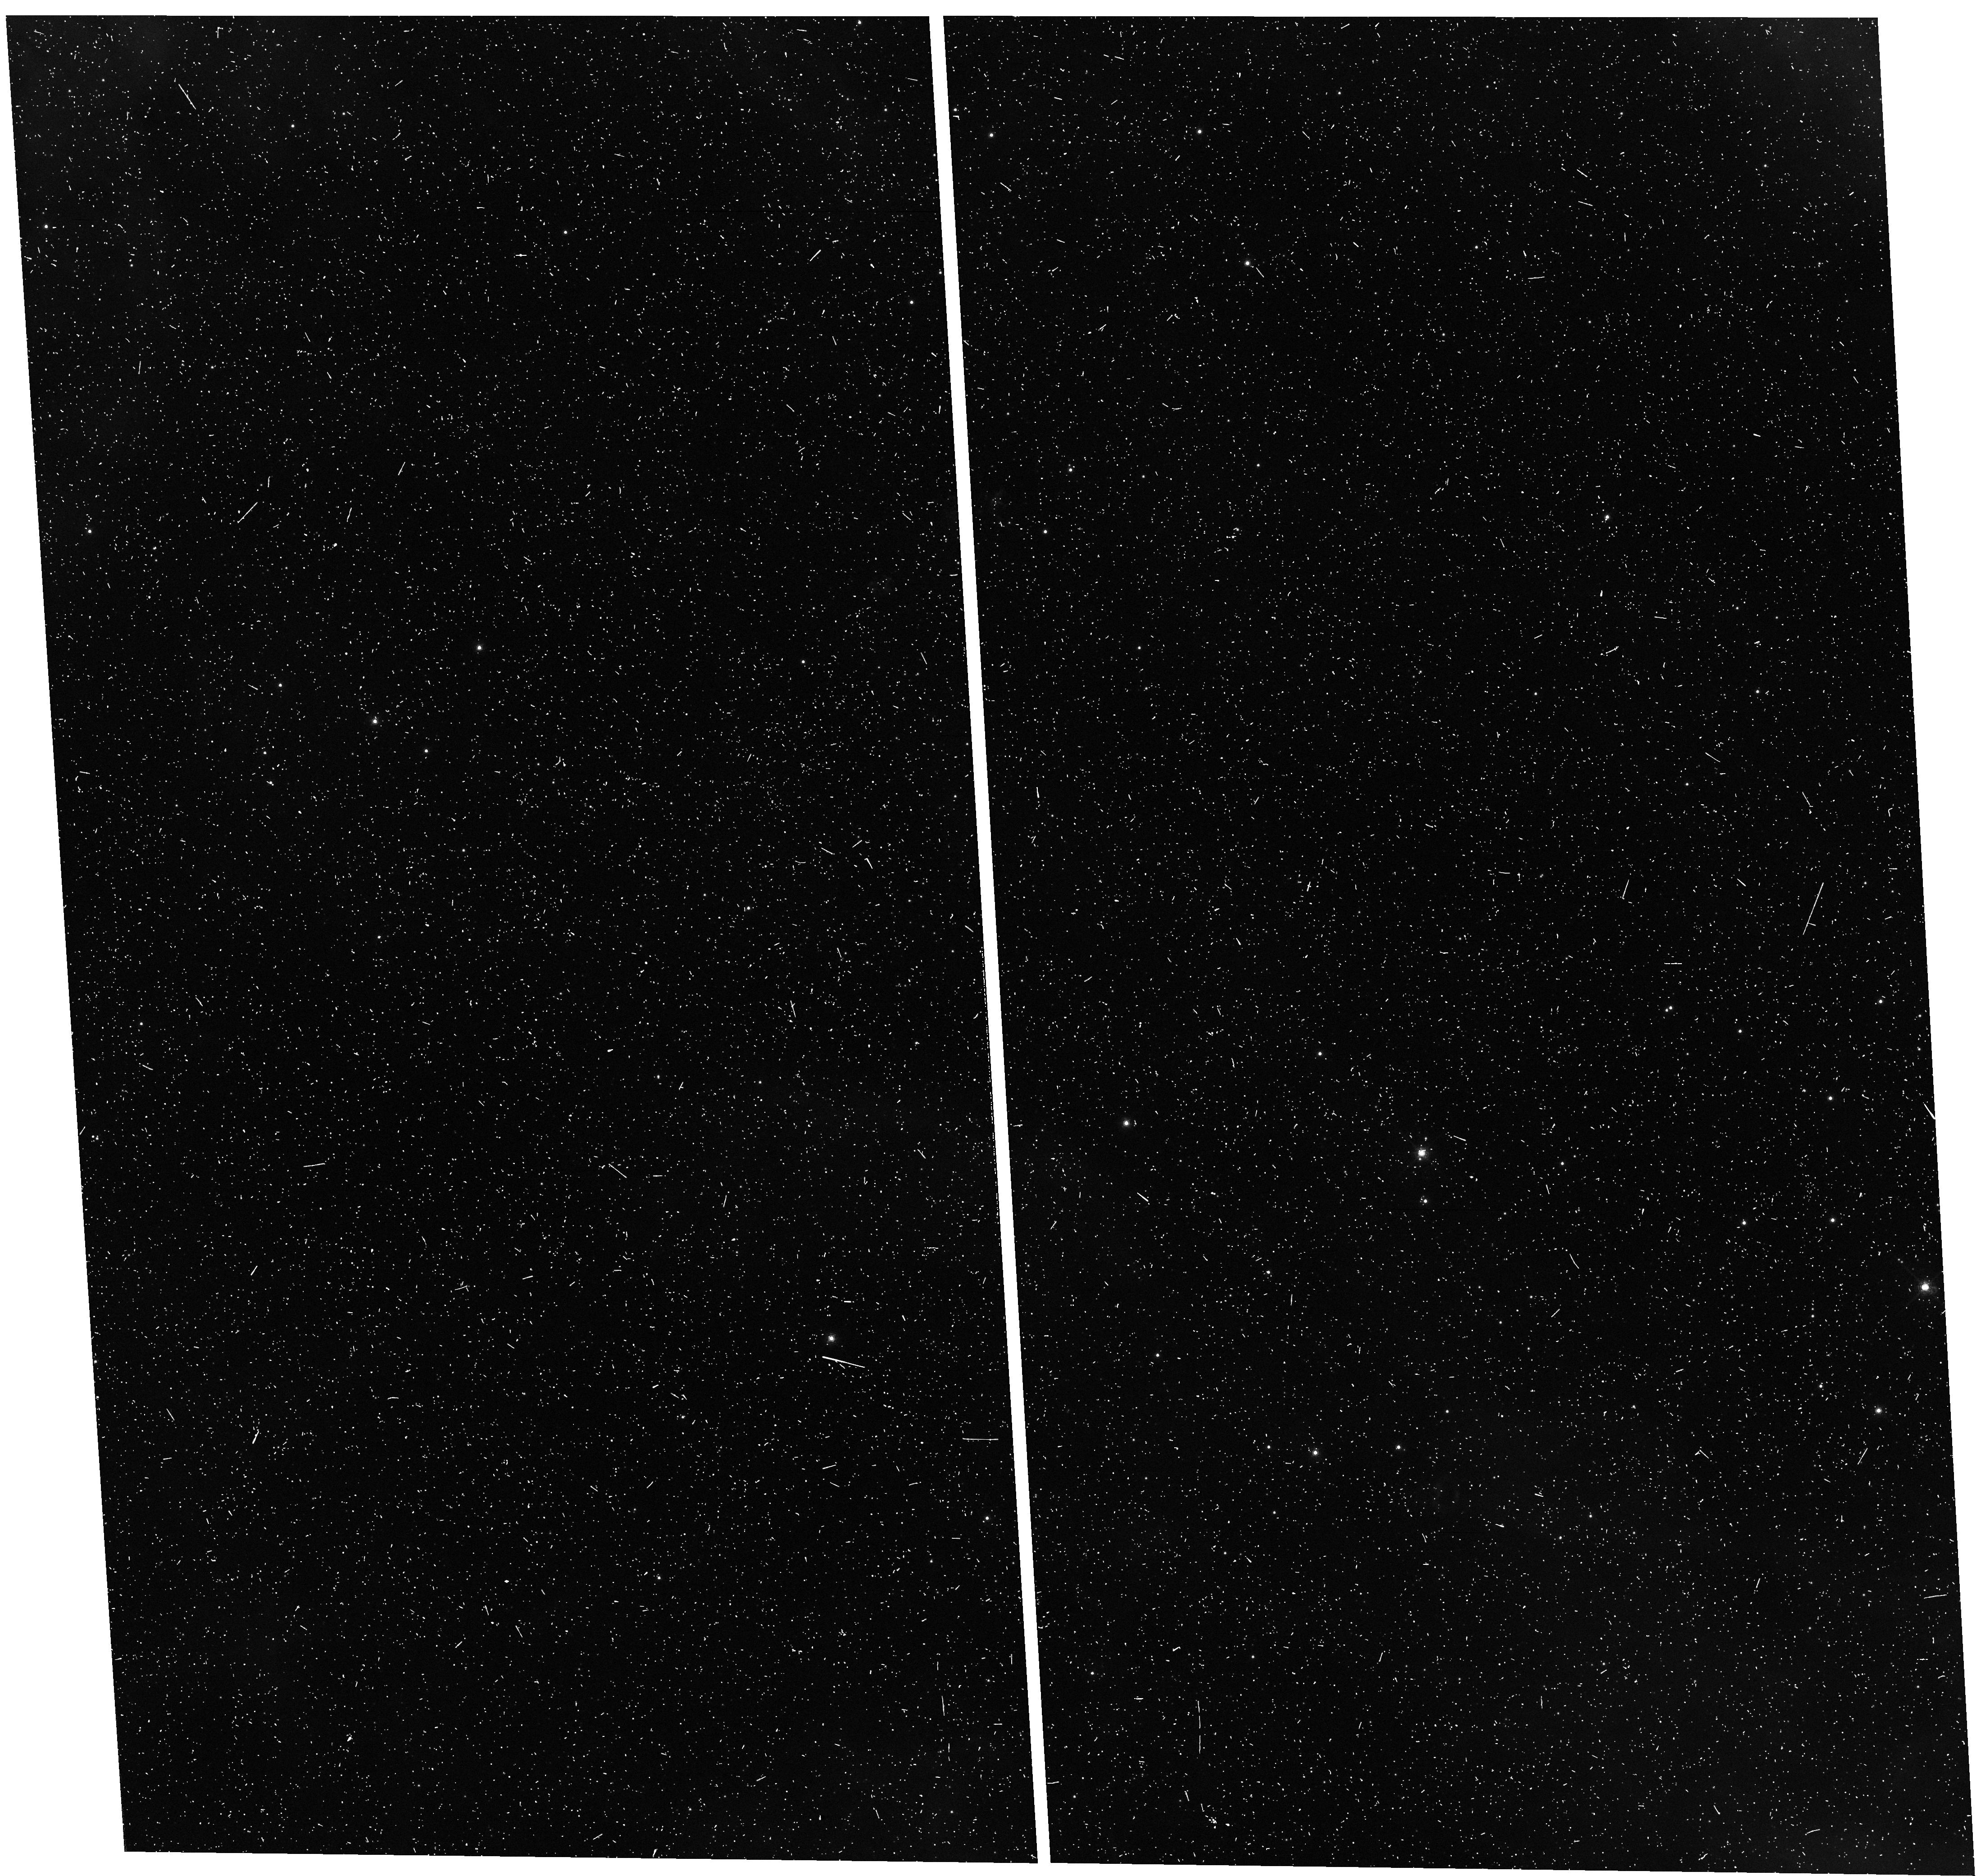
Target: field at RA 84.117°, Dec -69.263°
Instrument: WFC3/UVIS
Filter: F658N
Exposure: 13 min
Observation ID: hst_13401_05_wfc3_uvis_f658n_icd605

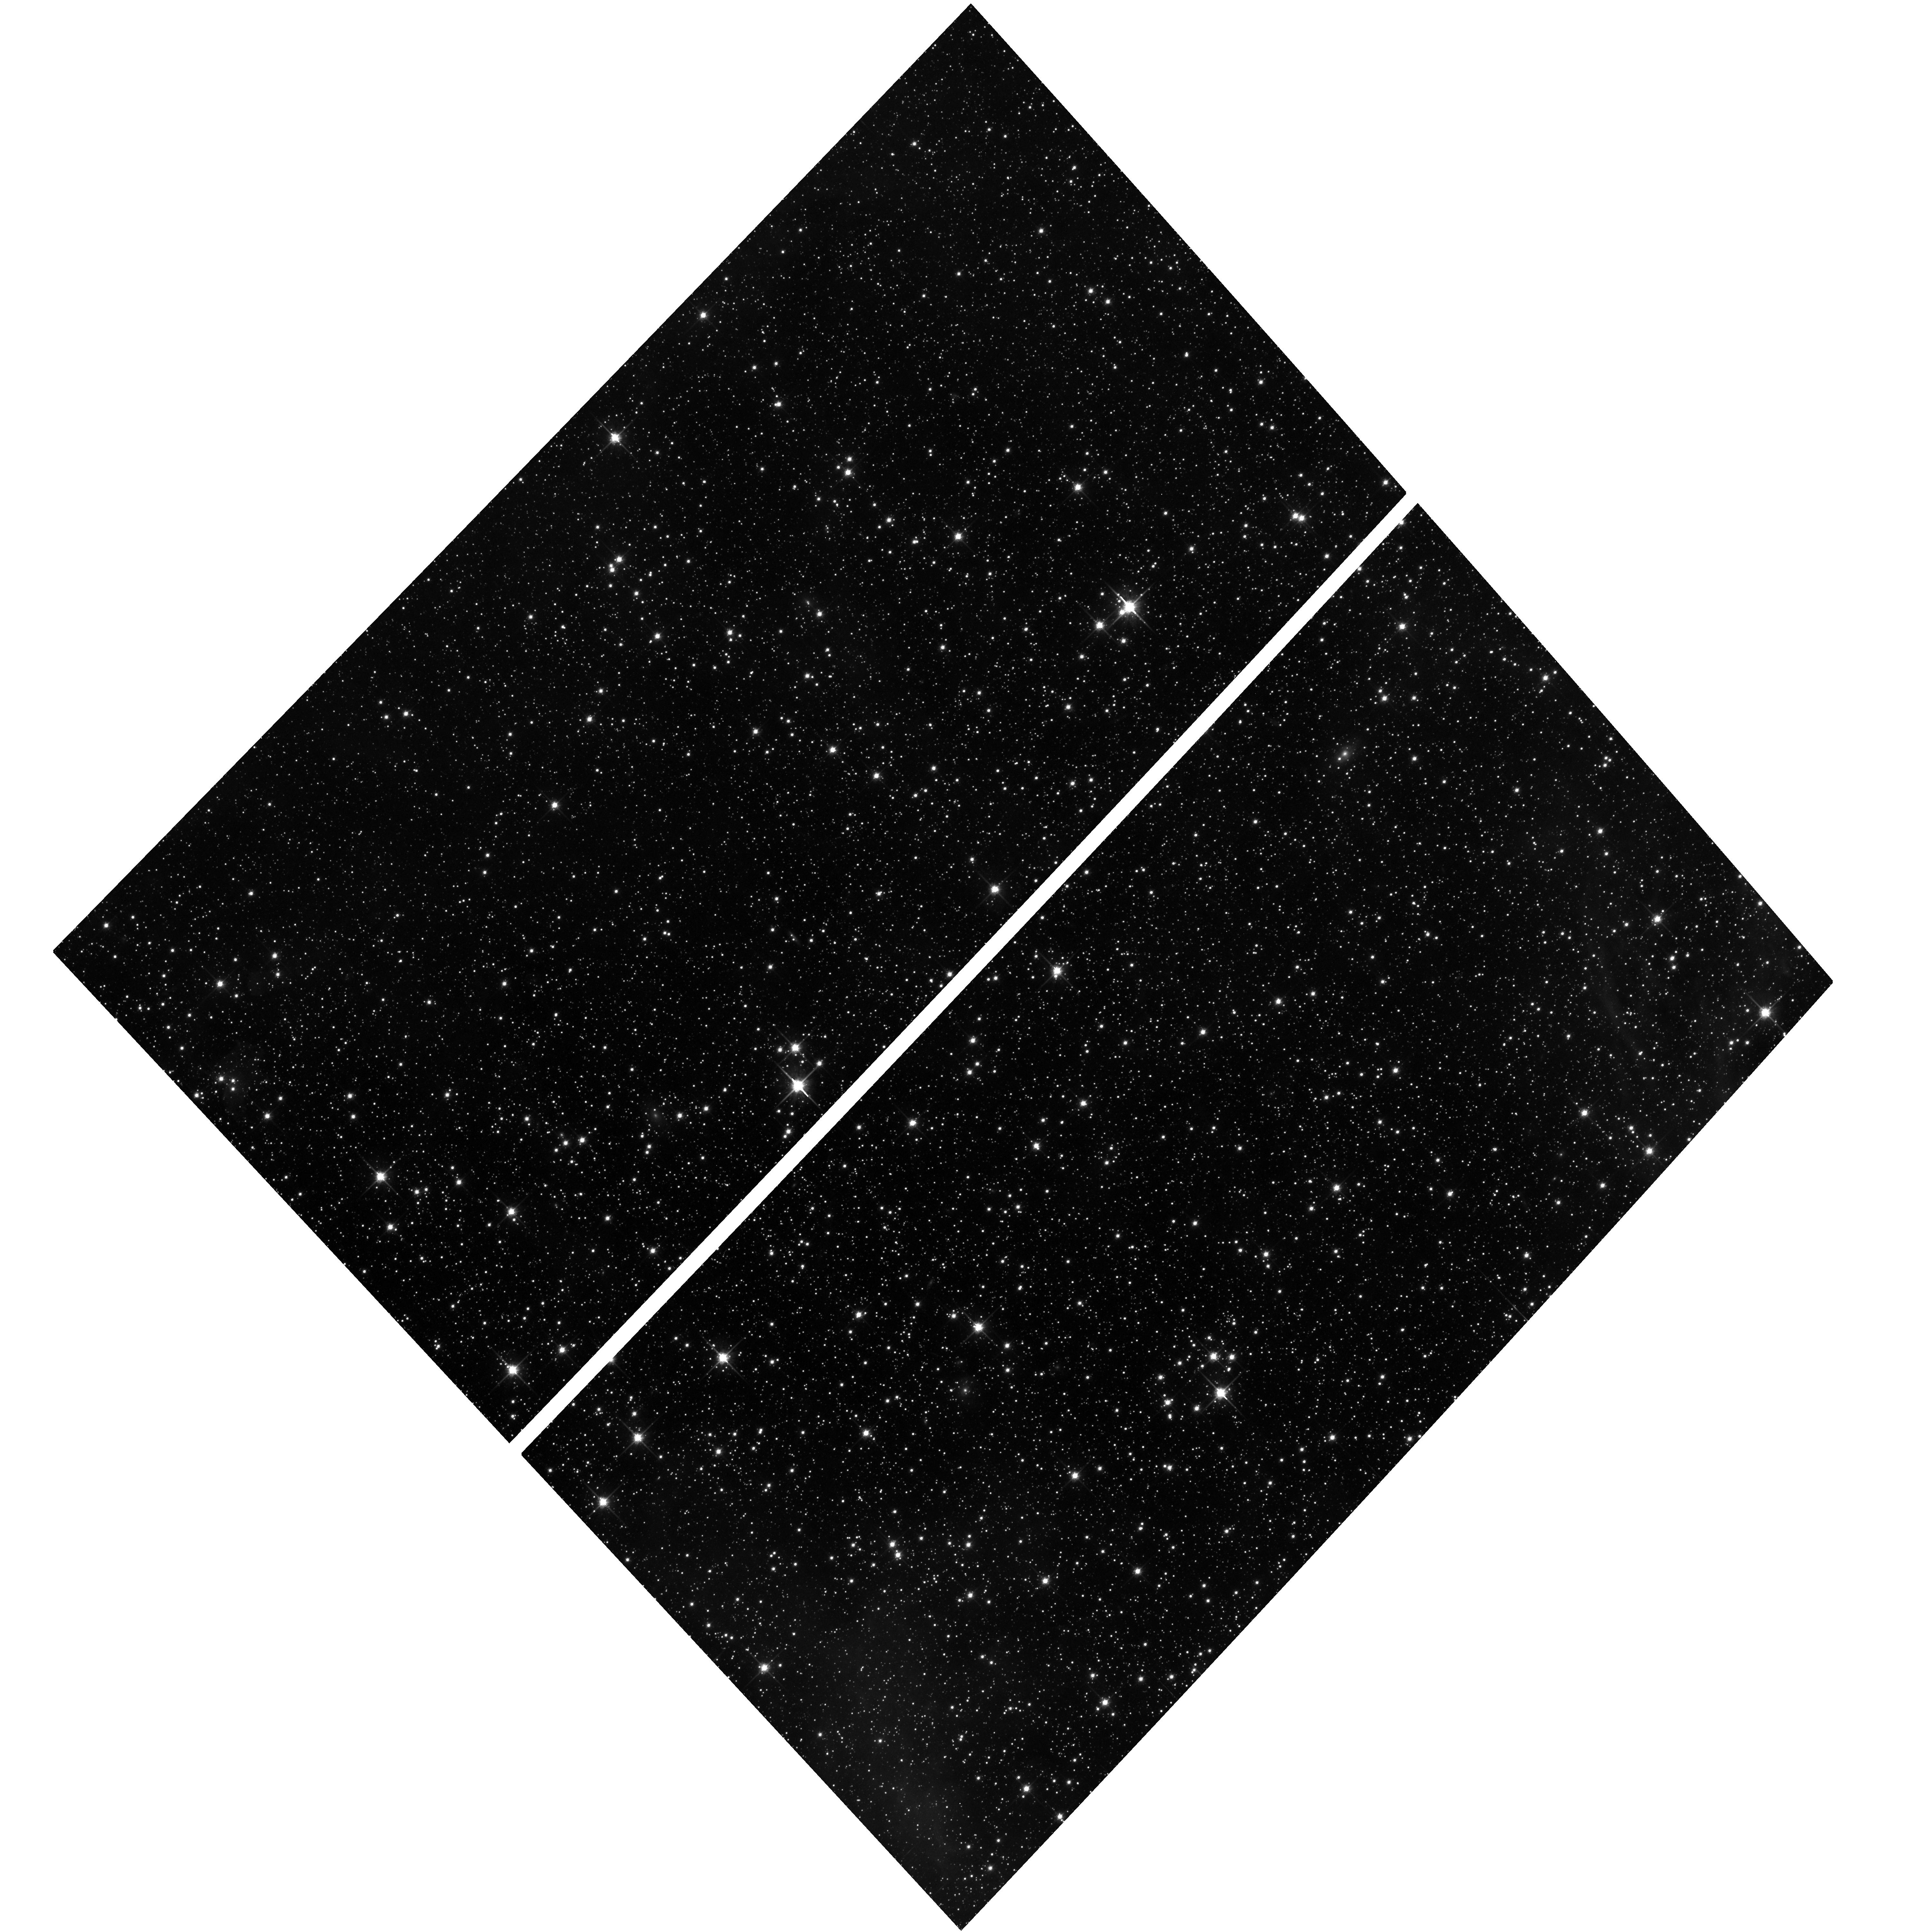
Target: field at RA 84.388°, Dec -69.266°
Instrument: ACS/WFC
Filter: F814W
Exposure: 15 min
Observation ID: hst_13401_04_acs_wfc_f814w_jcd604

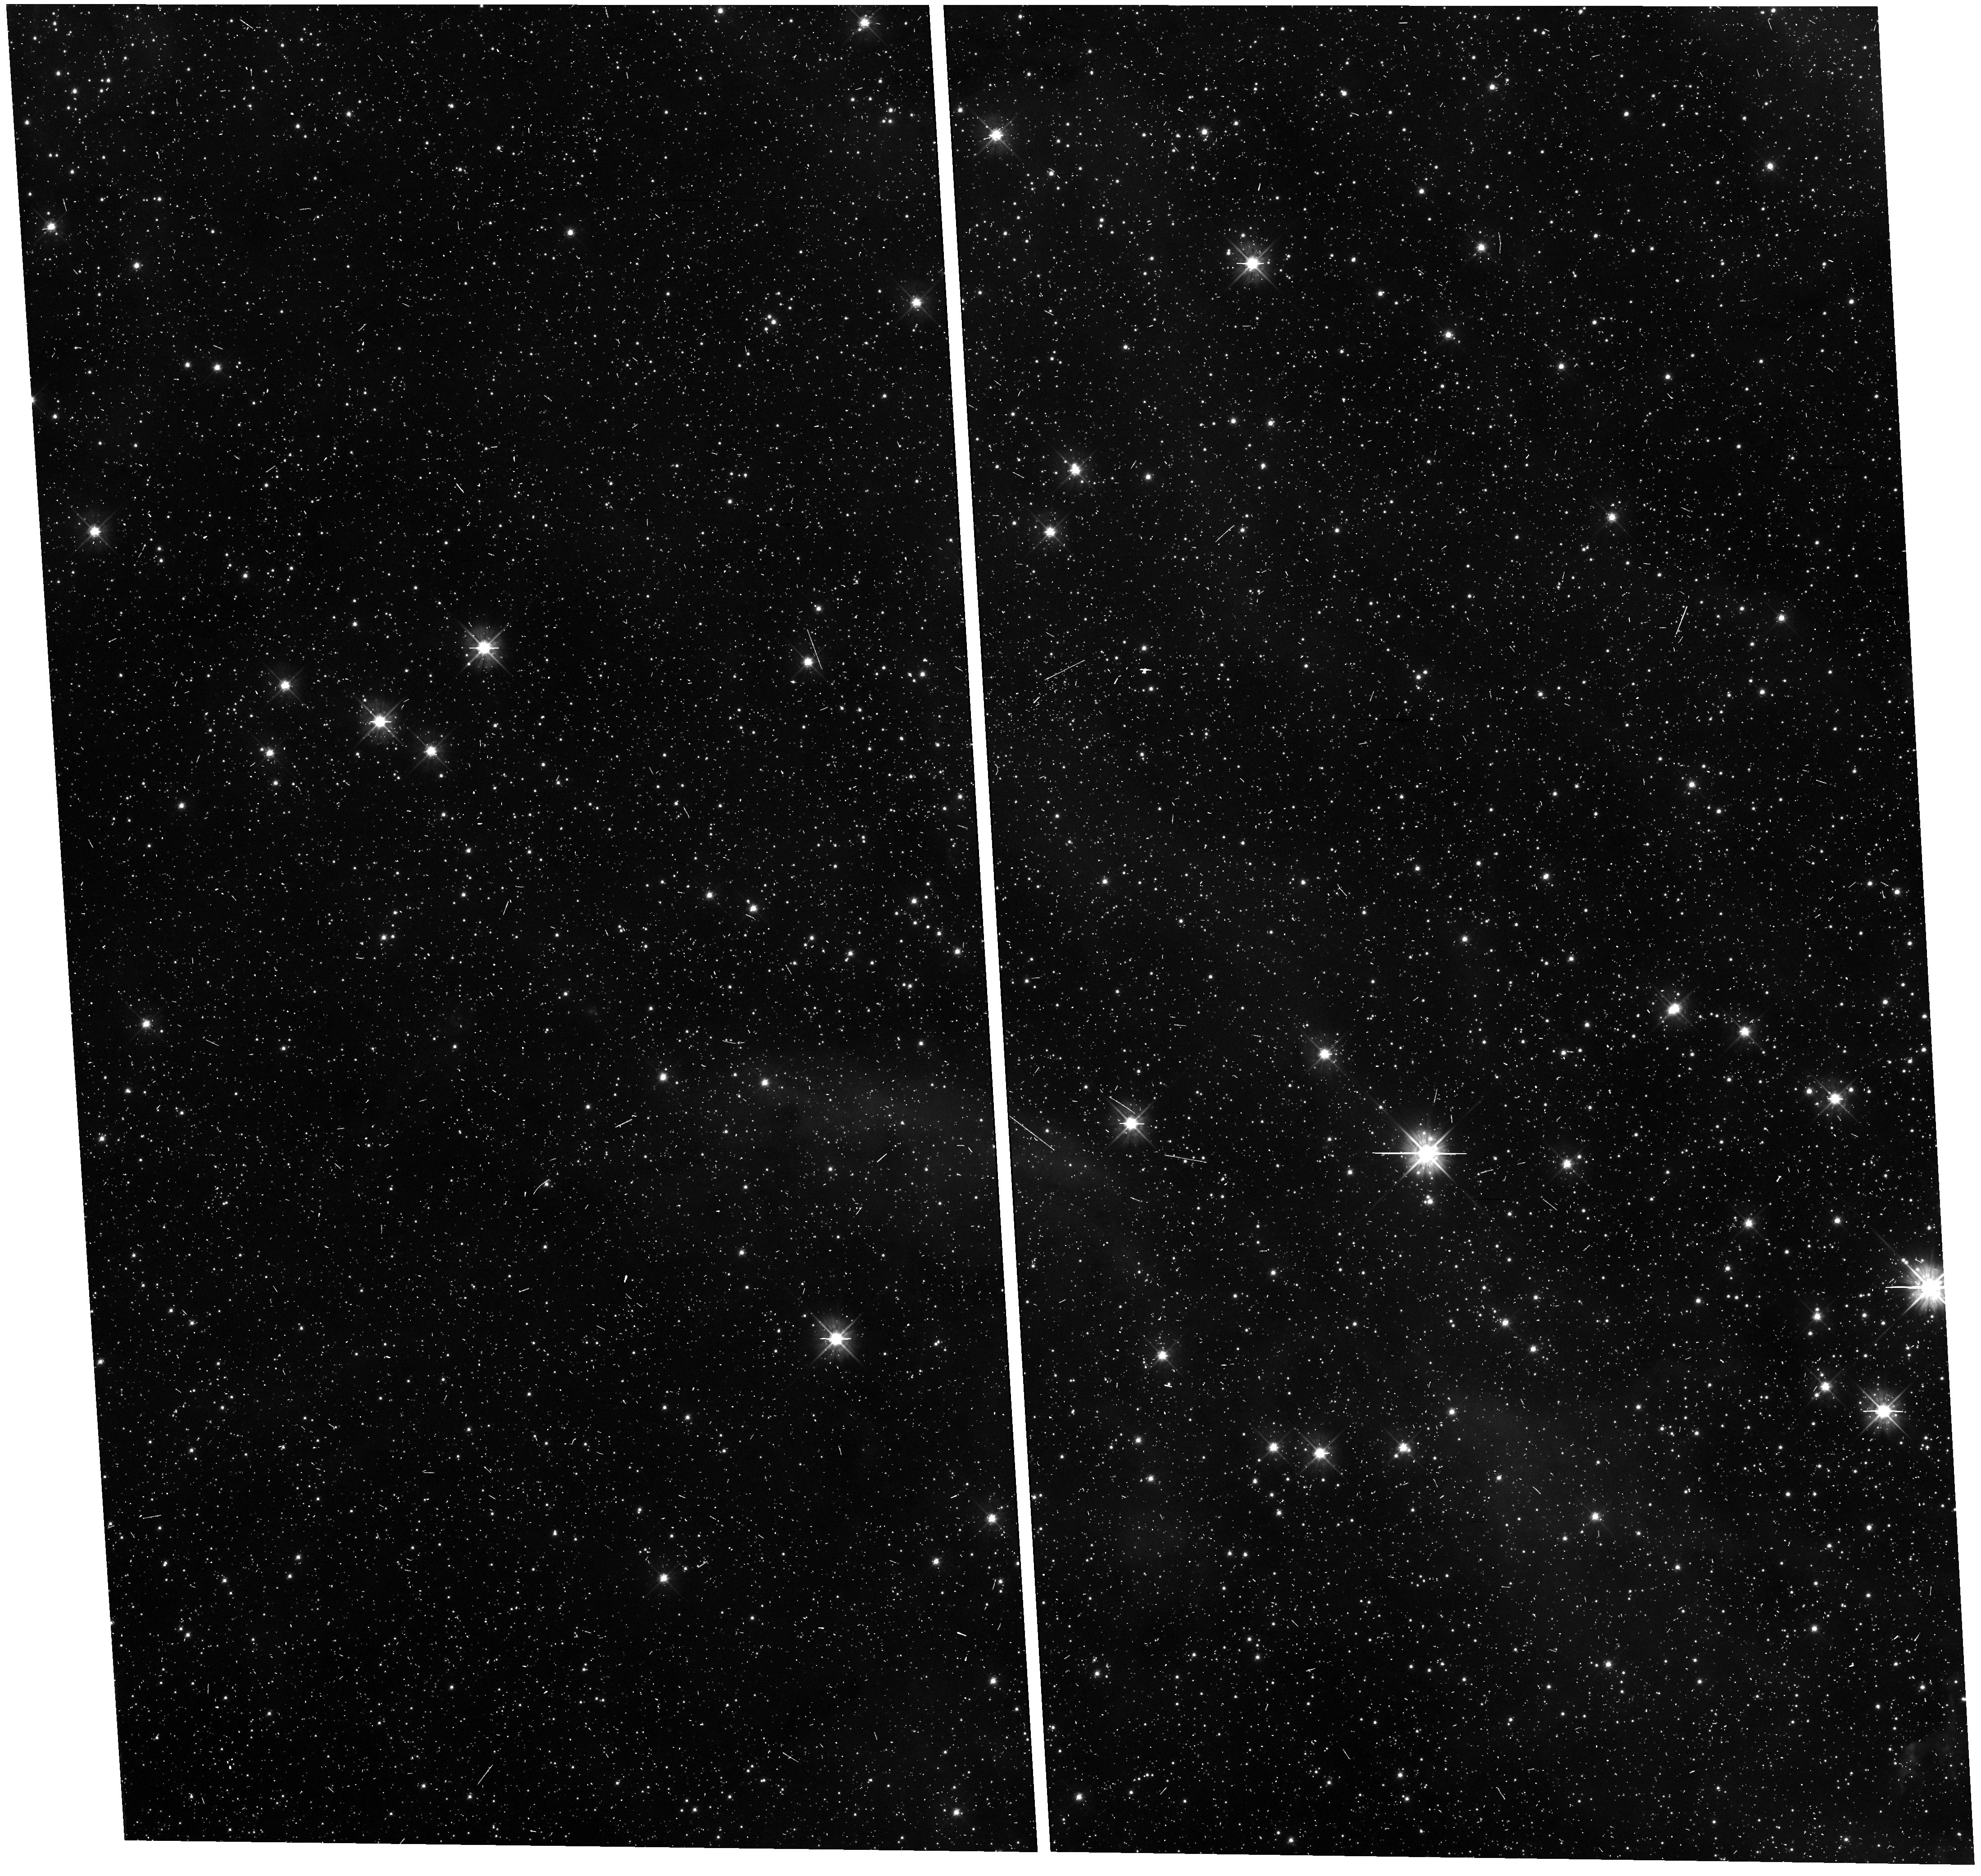
Target: field at RA 84.117°, Dec -69.263°
Instrument: WFC3/UVIS
Filter: F475W
Exposure: 10 min
Observation ID: hst_13401_01_wfc3_uvis_f475w_icd601

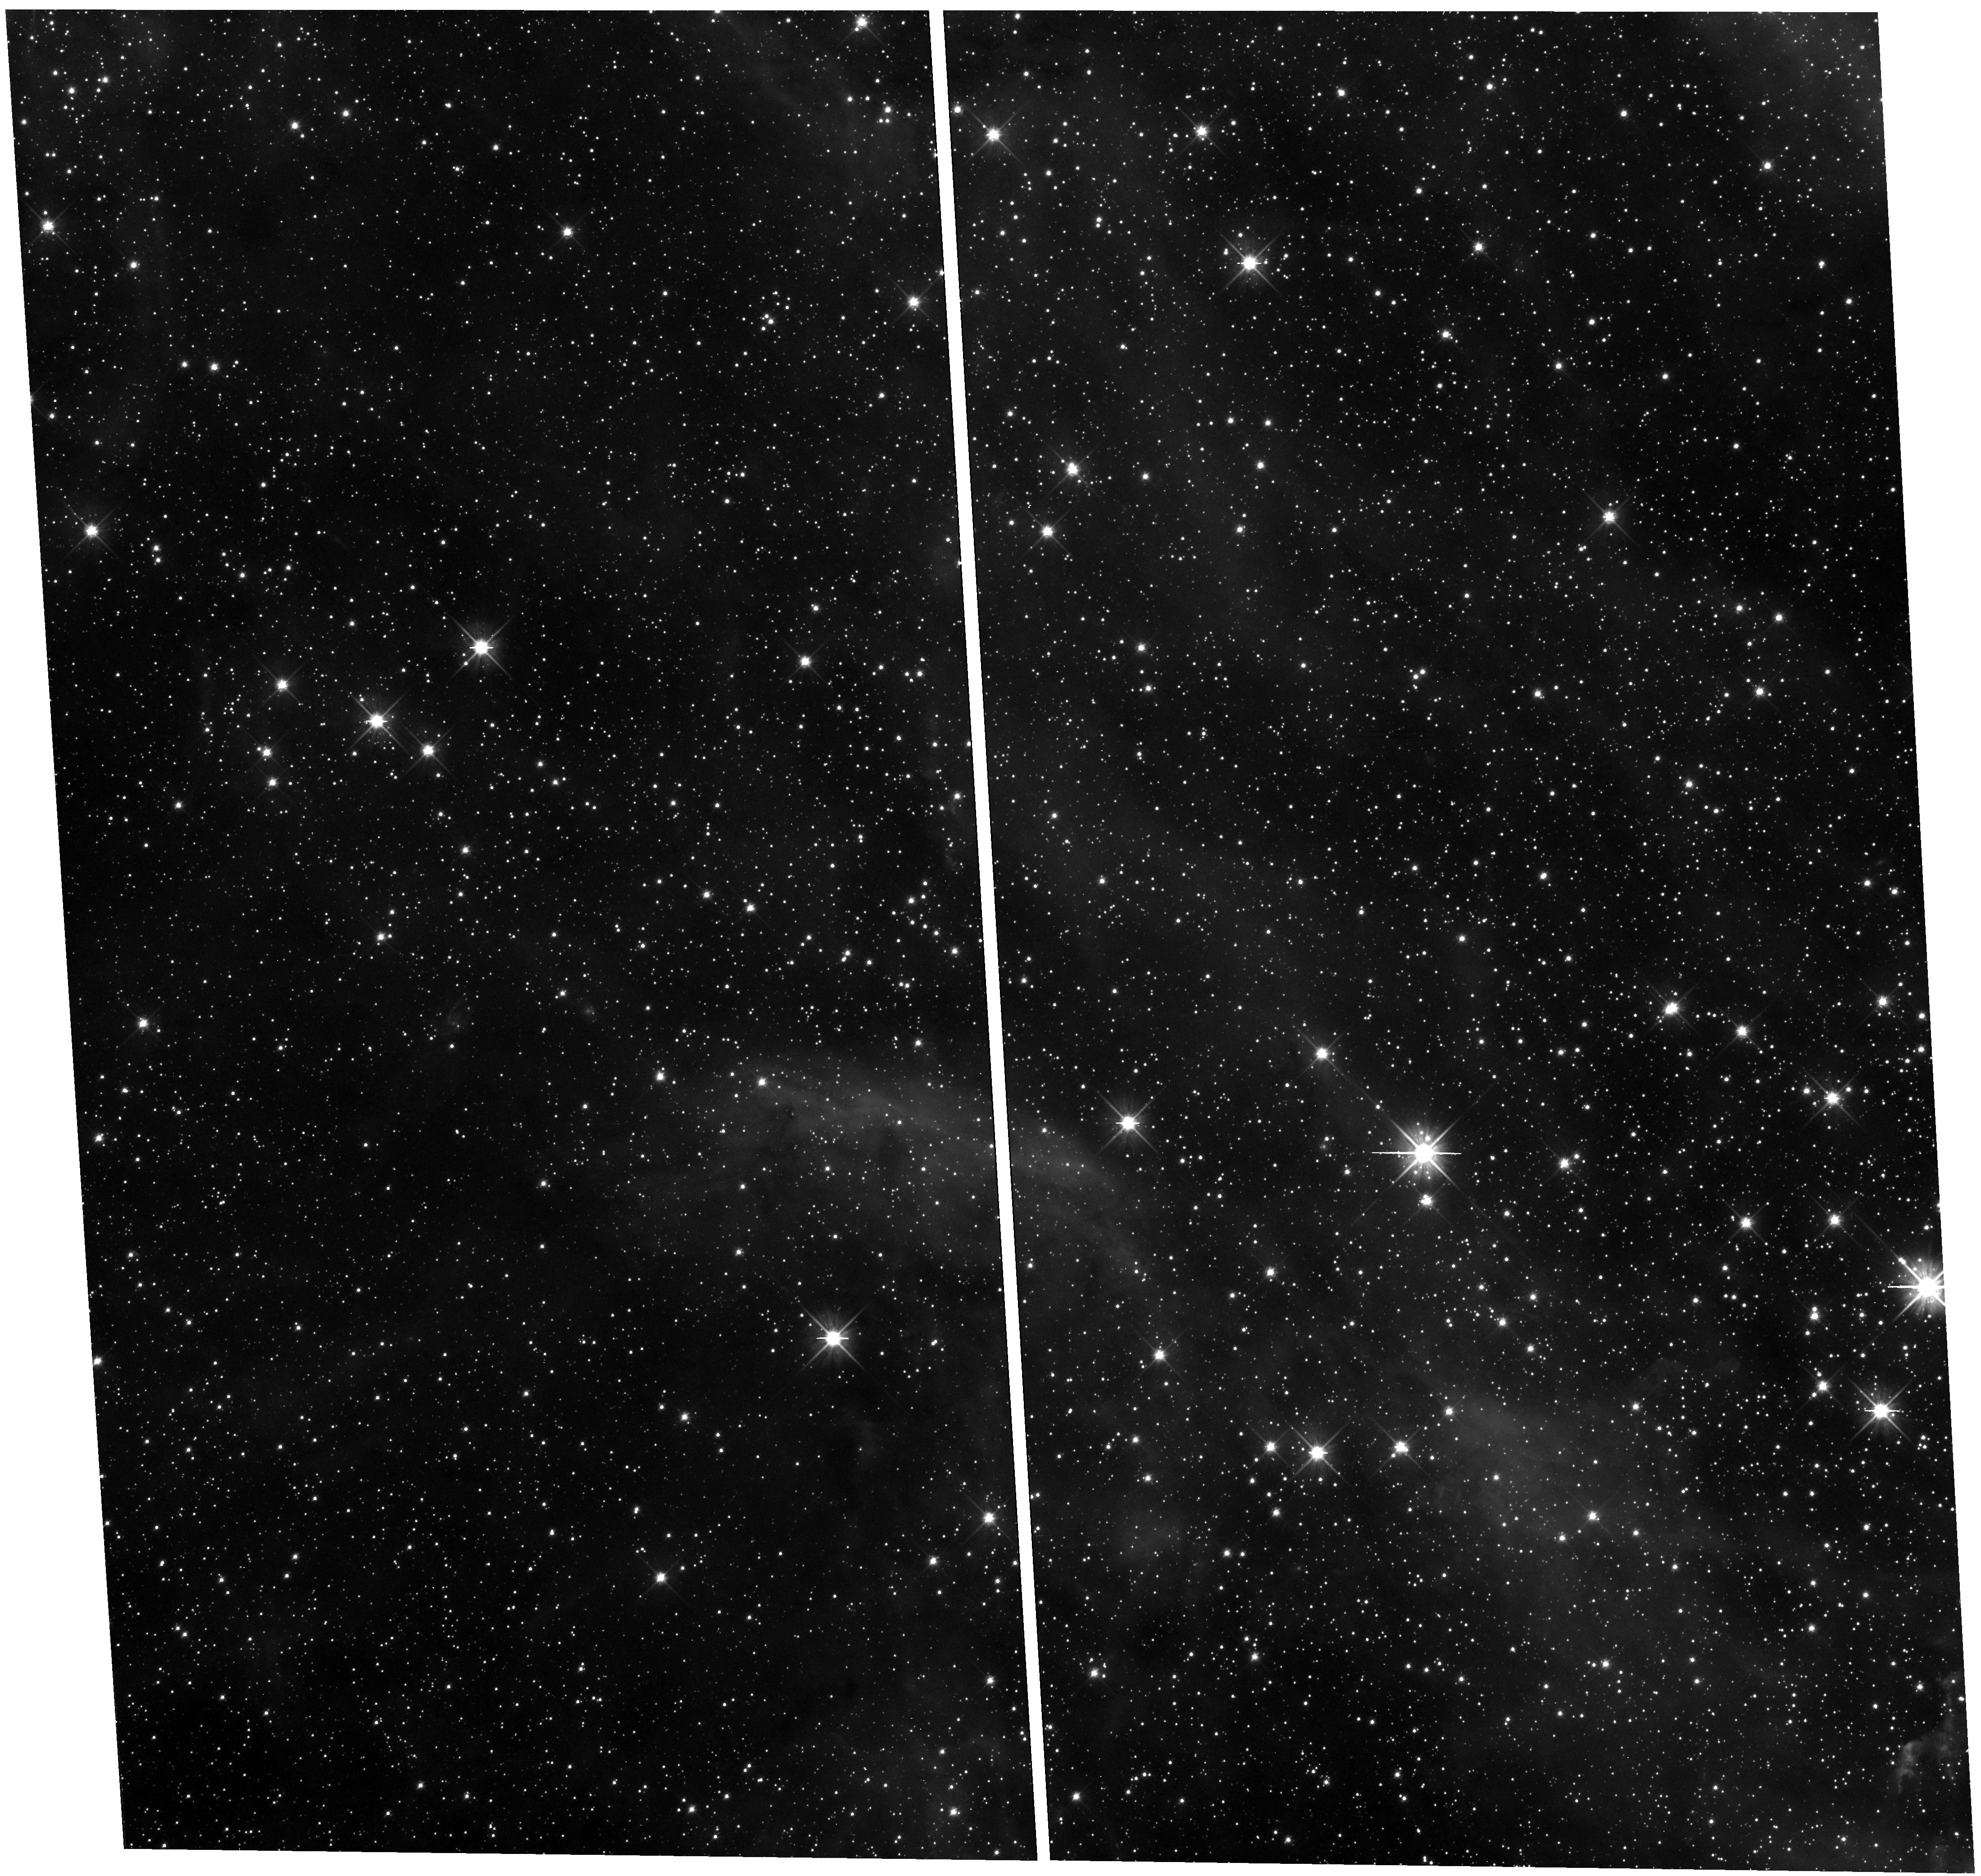
Target: field at RA 84.117°, Dec -69.263°
Instrument: WFC3/UVIS
Filter: F606W
Exposure: 16 min
Observation ID: hst_13401_03_wfc3_uvis_f606w_icd603

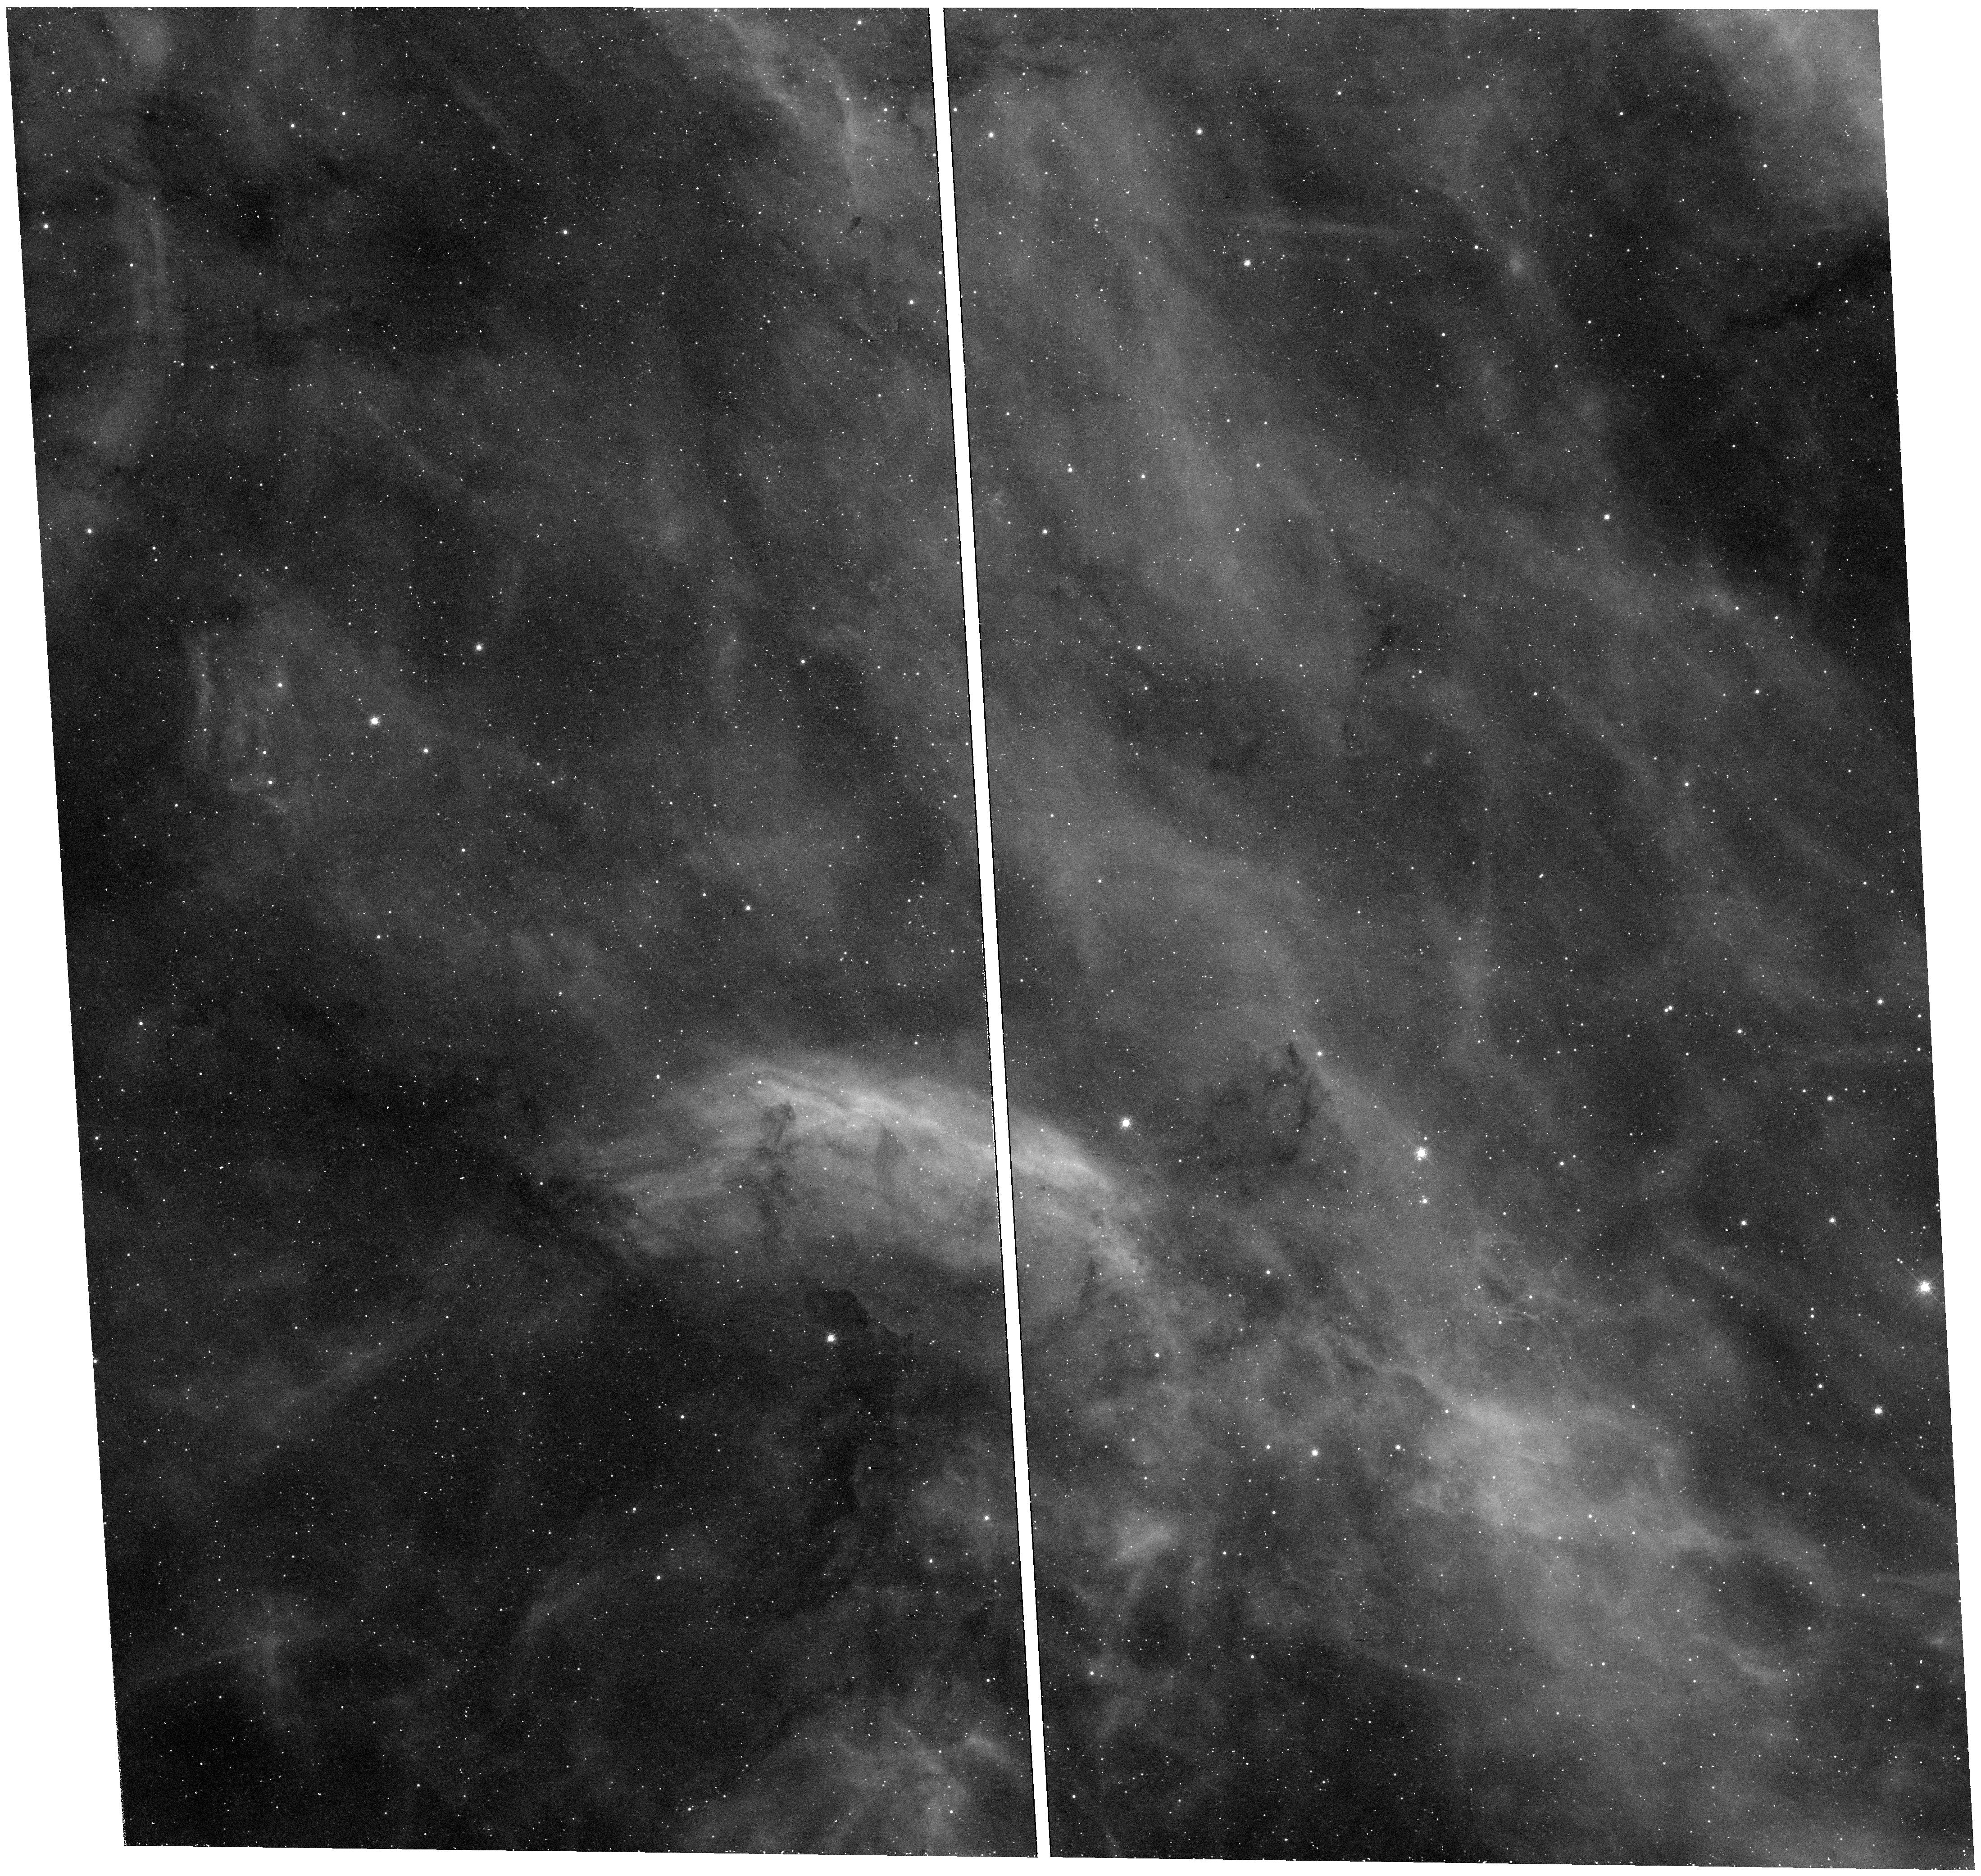
Target: field at RA 84.117°, Dec -69.263°
Instrument: WFC3/UVIS
Filter: F656N
Exposure: 25 min
Observation ID: hst_13401_05_wfc3_uvis_f656n_icd605

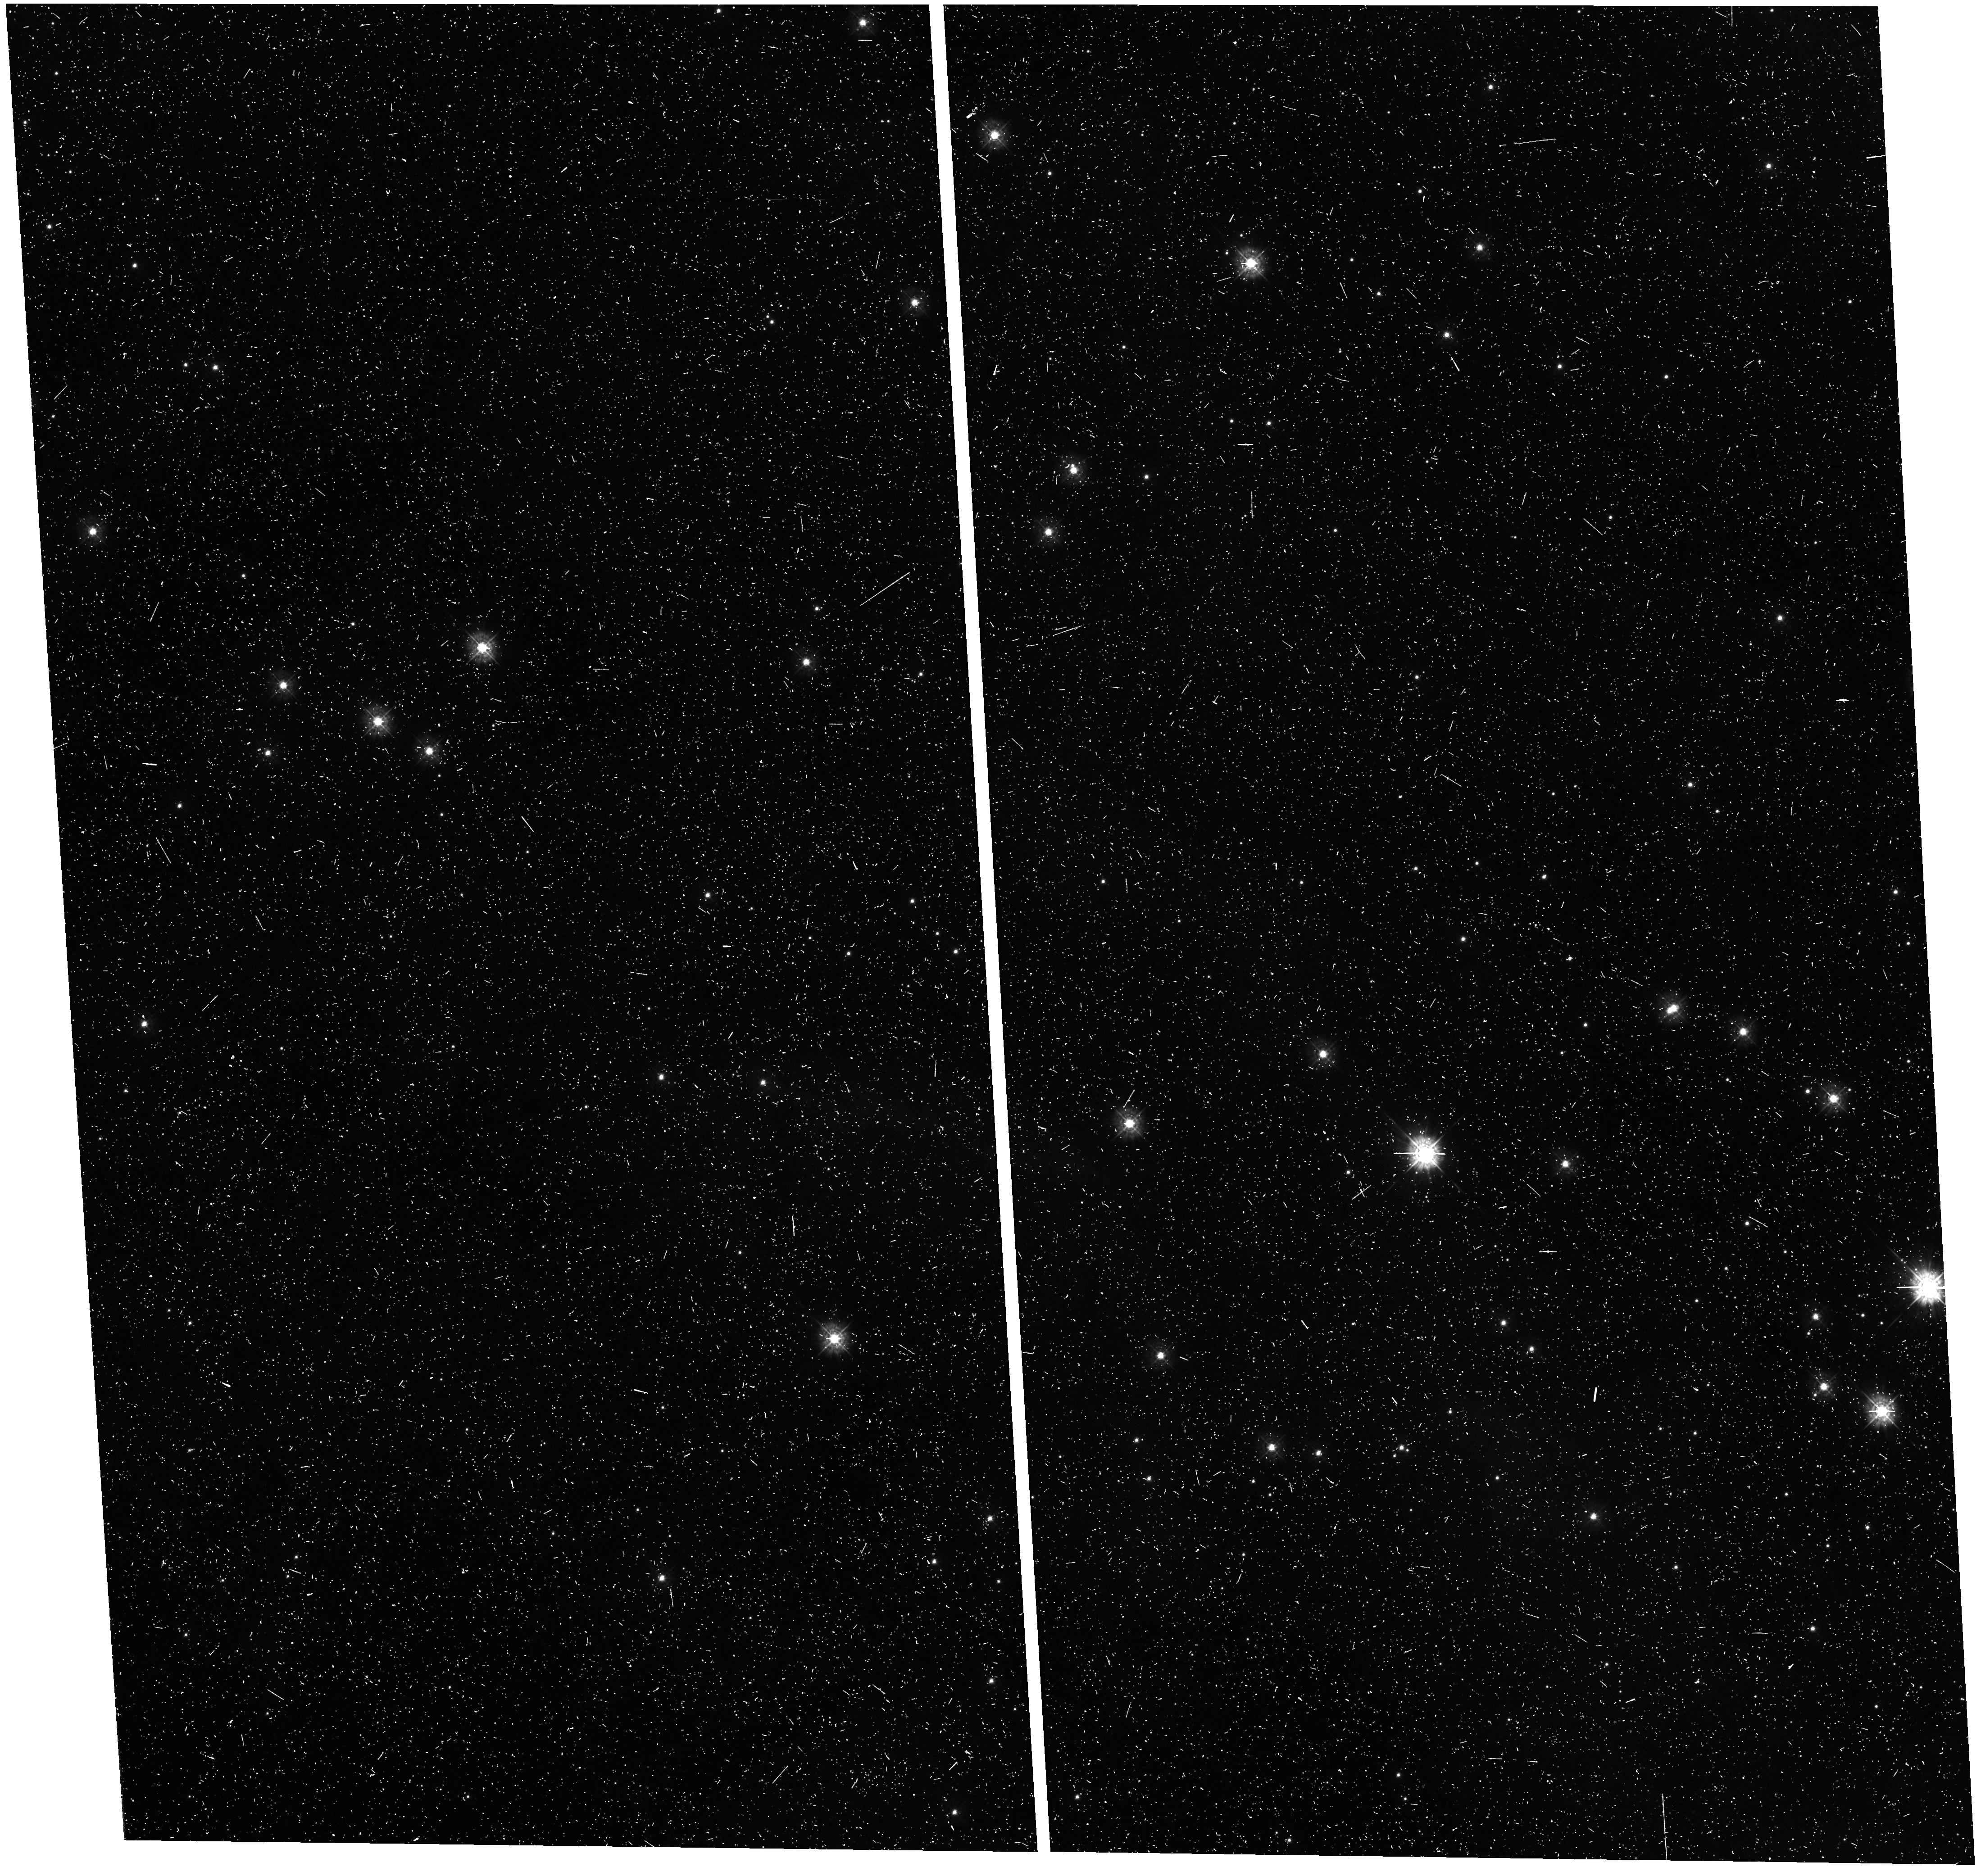
Target: field at RA 84.117°, Dec -69.263°
Instrument: WFC3/UVIS
Filter: F336W
Exposure: 12 min
Observation ID: hst_13401_02_wfc3_uvis_f336w_icd602

A 3D view of the SN 1987A Ejecta (PI: Fransson, Claes)

SN 1987A represents the most important source of information about the explosion physics of any SN. For this the morphology of the ejecta is together with the radioactive isotopes the best diagnostics. From HST imaging in H-alpha and NIR AO imaging in Si/Fe at 1.64 mu one finds completely different morphologies, with the 1.64 mu image dominated by the processed core and H-alpha by the surrounding H envelope. Besides Cas A (Type IIb), this is the only core collapse SN where we have this information. We propose to use STIS to map the debris in SN 1987A in 3D with the best possible angular resolution. There has been no such STIS map since 2004, while the physics of the emission has undergone some profound changes. From being powered by radioactivity the energy input is now dominated by X-rays from the collision with the circumstellar ring. Compared to 2004 the 3D structure can be determined with a factor of ~ 3 better spatial resolution and also better spectral resolution. The 3D structure in H-alpha can also give independent clues to where the large mass of dust detected by Herschel is located as well as its properties. It also gives a complementary view of the ejecta to the future ALMA imaging in CO which will have similar spatial resolution. Besides the debris we will be able to probe the ~ 10, 000 km/s reverse shock close to the ring in H-alpha. By observing this also in Ly-alpha one may test different emission processes which have been proposed, as well as probing the region producing the synchrotron emission observed by ALMA. The opportunity to observe the SN in this stage will never come back!